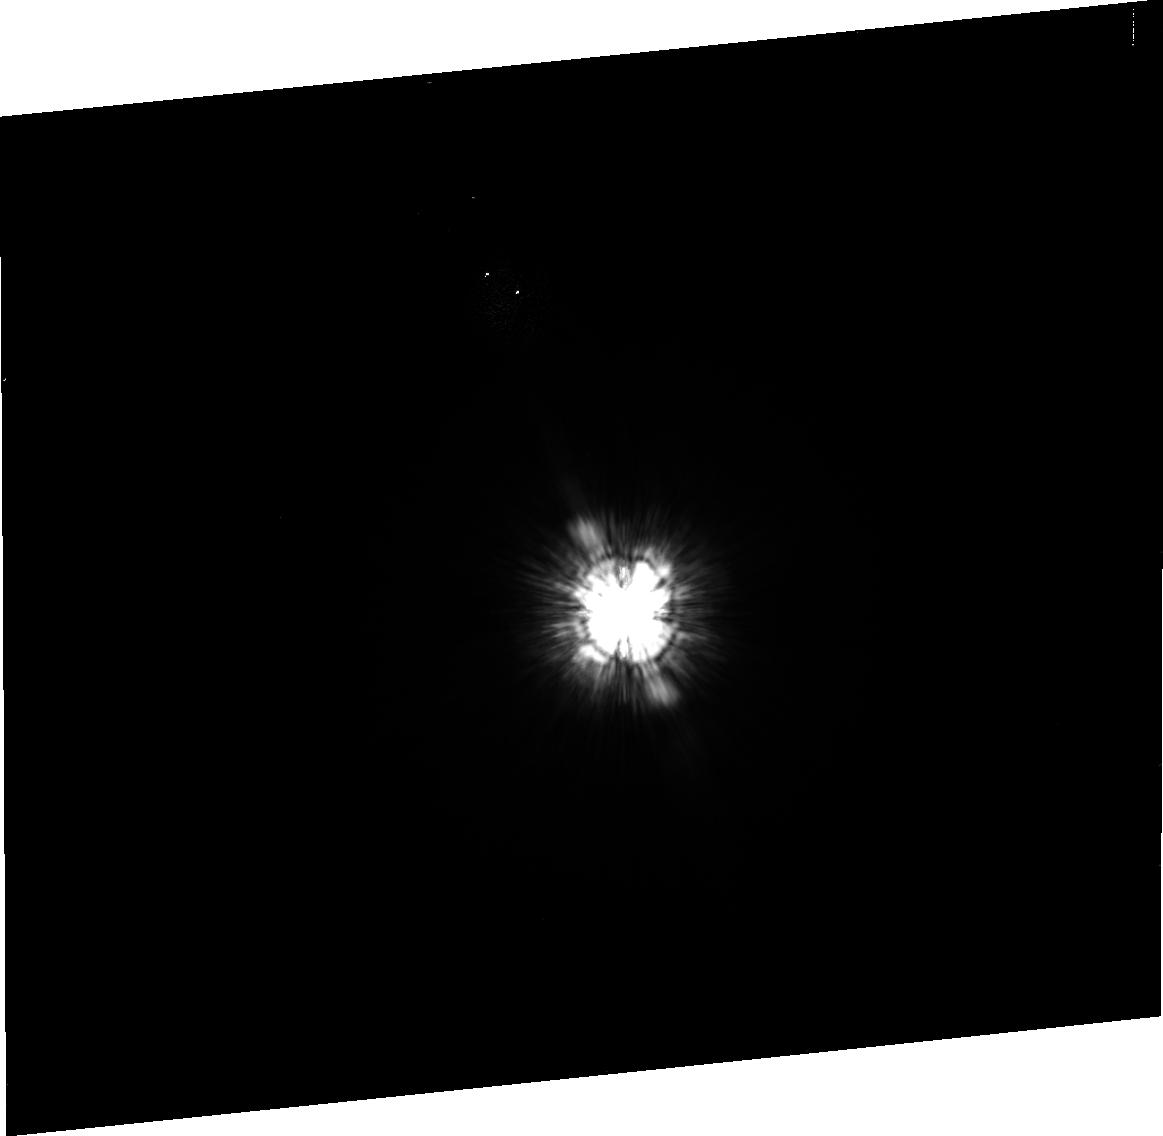
Target: HD-216149
Instrument: ACS/HRC
Filter: F475W
Exposure: 5 min
Observation ID: j99e23010

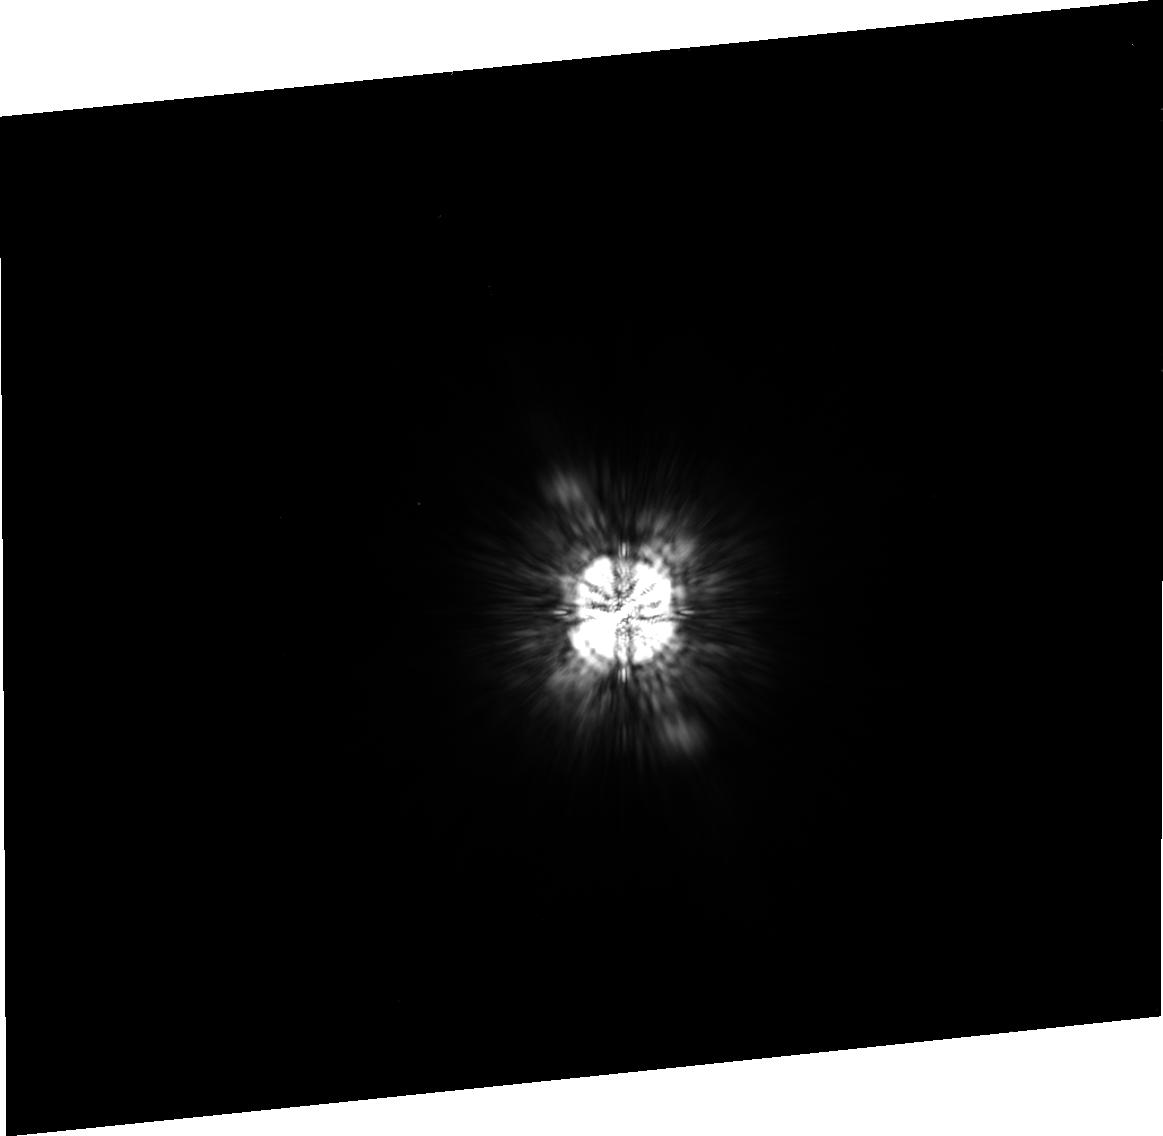
Target: HD-216149
Instrument: ACS/HRC
Filter: F775W
Exposure: 5 min
Observation ID: j99e23030

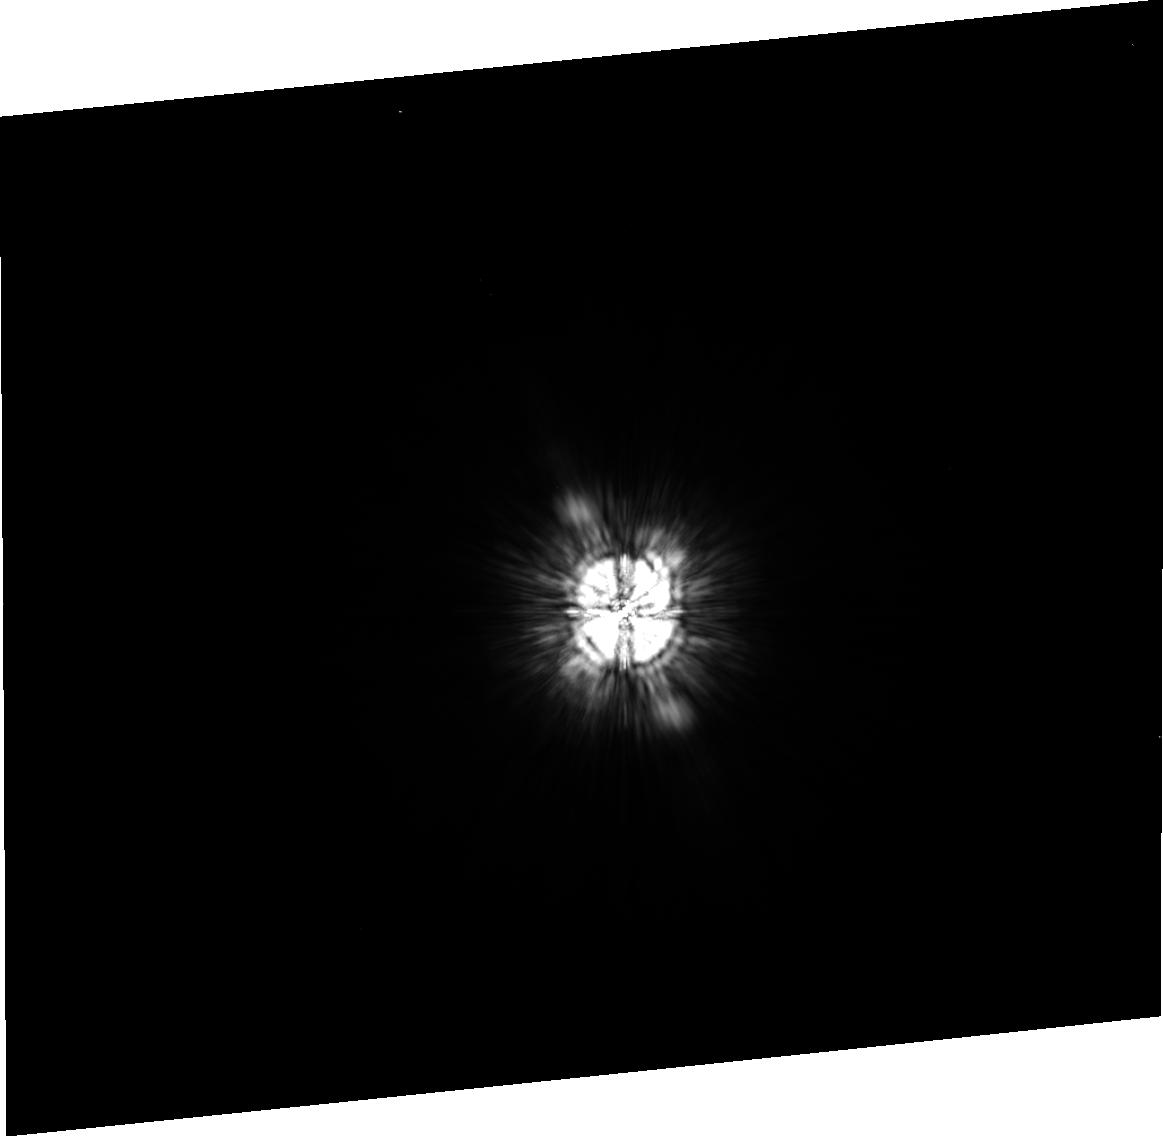
Target: HD-216149
Instrument: ACS/HRC
Filter: F625W
Exposure: 3 min
Observation ID: j99e21030

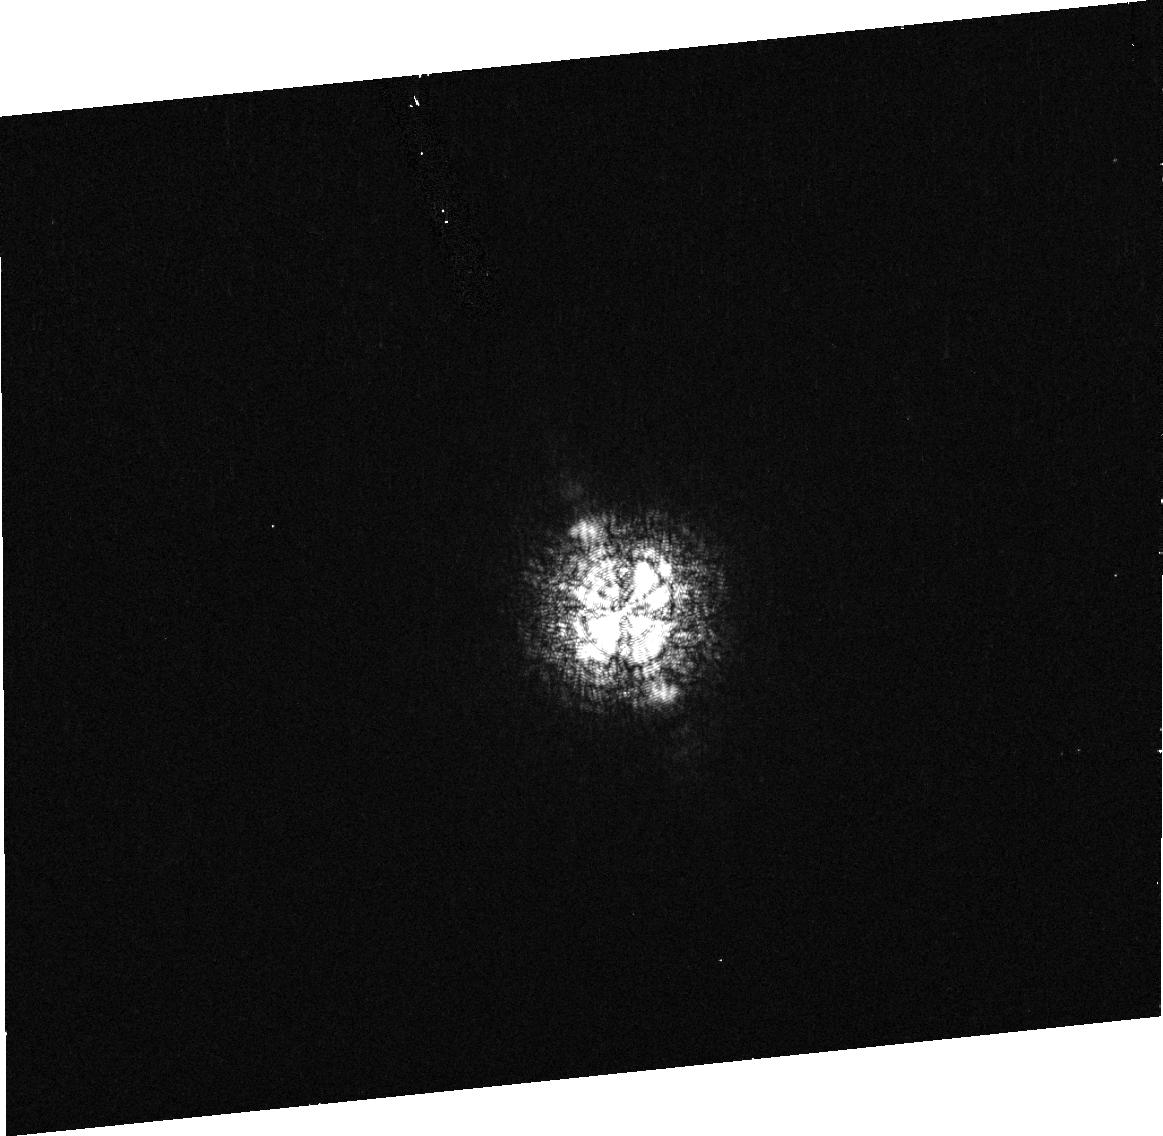
Target: HD-216149
Instrument: ACS/HRC
Filter: F502N
Exposure: 5 min
Observation ID: j99e21010

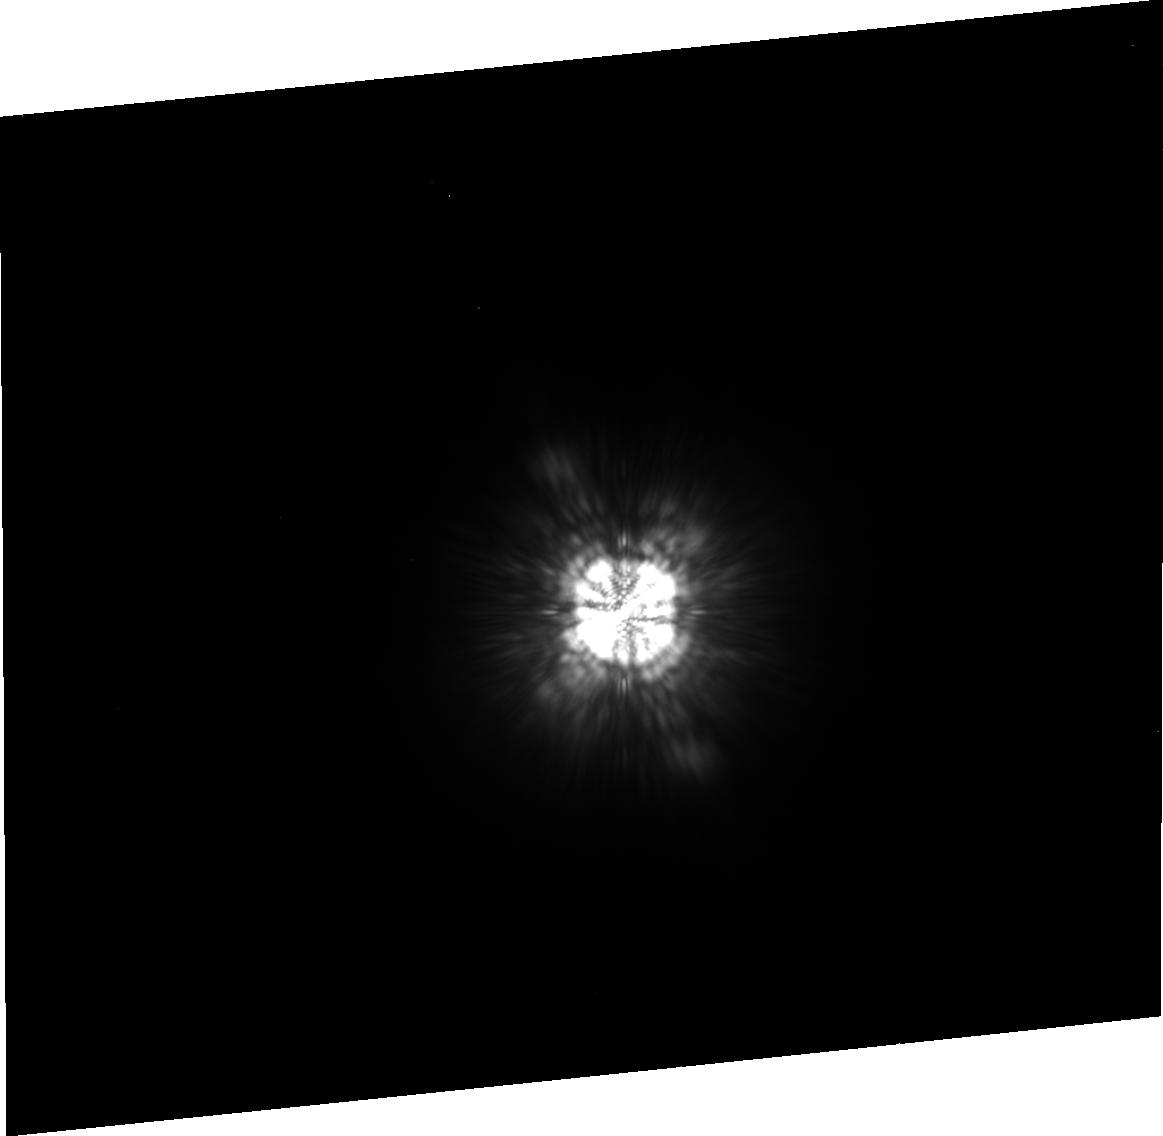
Target: HD-216149
Instrument: ACS/HRC
Filter: F850LP
Exposure: 5 min
Observation ID: j99e23040

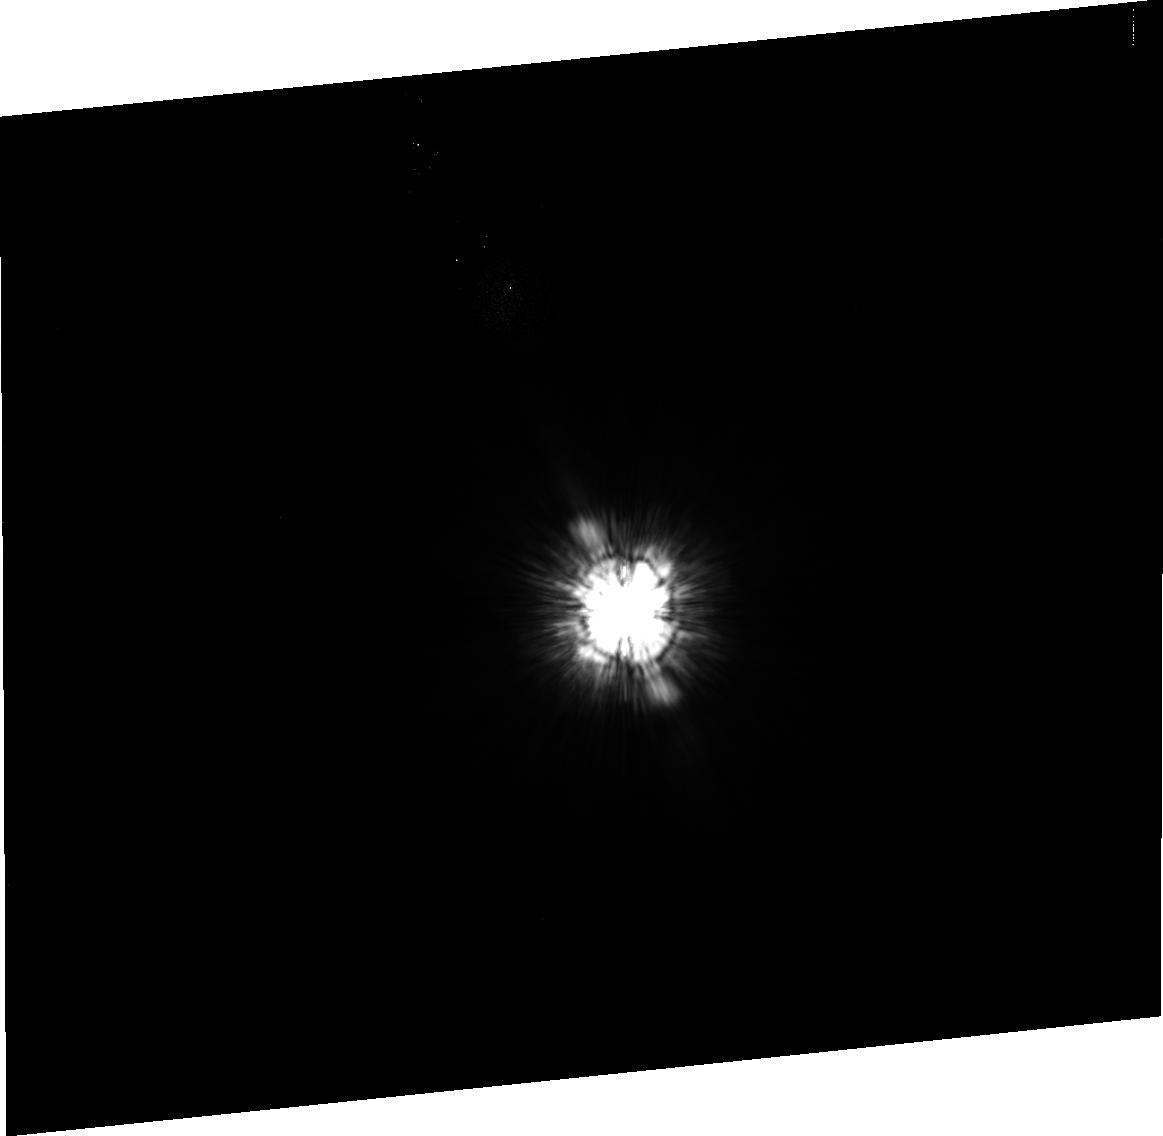
Target: HD-216149
Instrument: ACS/HRC
Filter: F475W
Exposure: 5 min
Observation ID: j99e22010

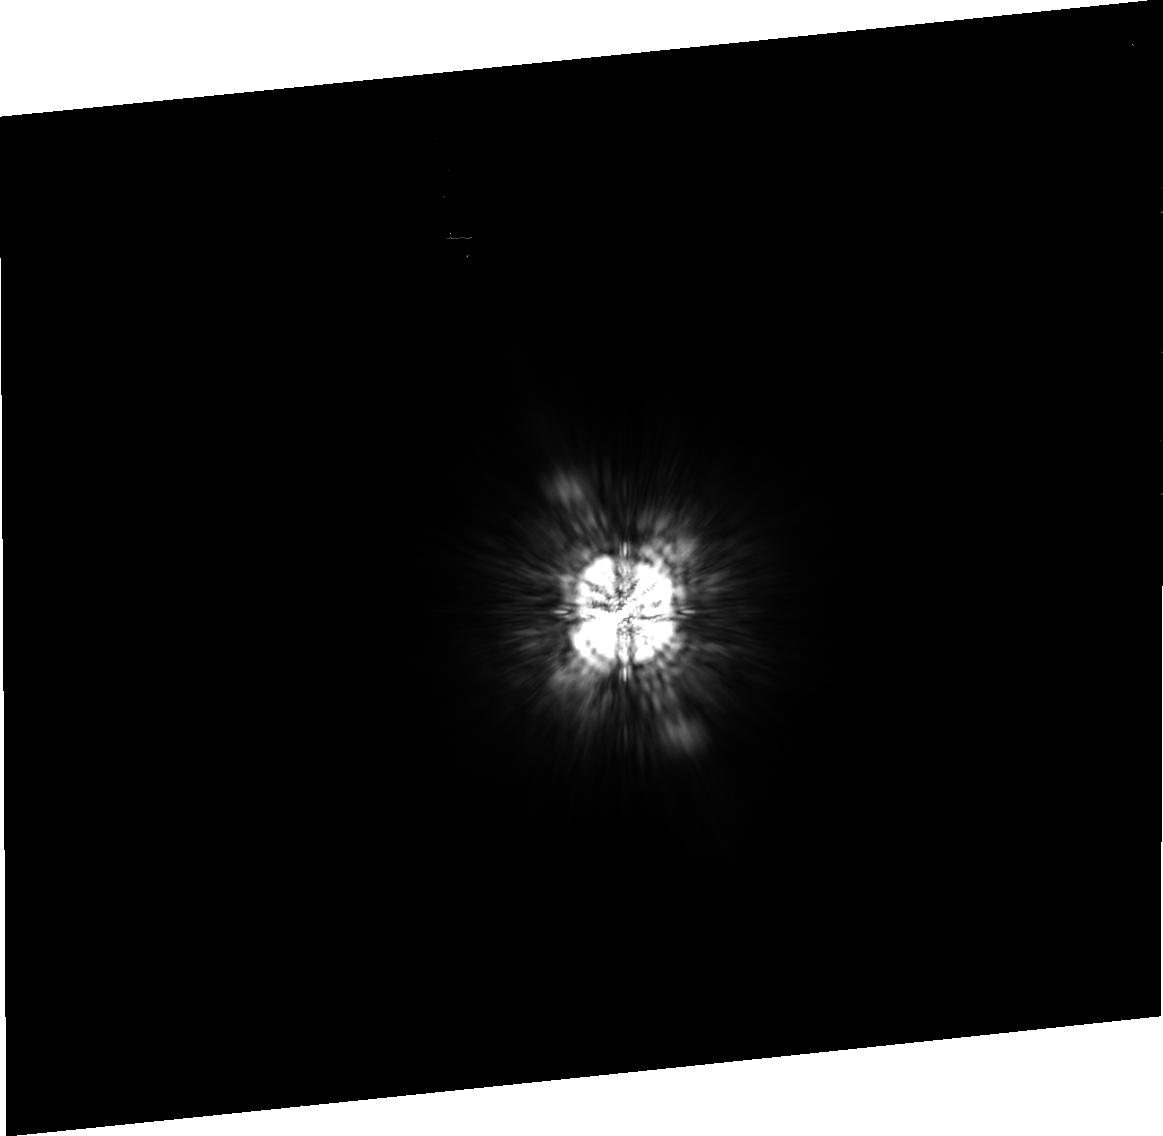
Target: HD-216149
Instrument: ACS/HRC
Filter: F775W
Exposure: 3 min
Observation ID: j99e21040

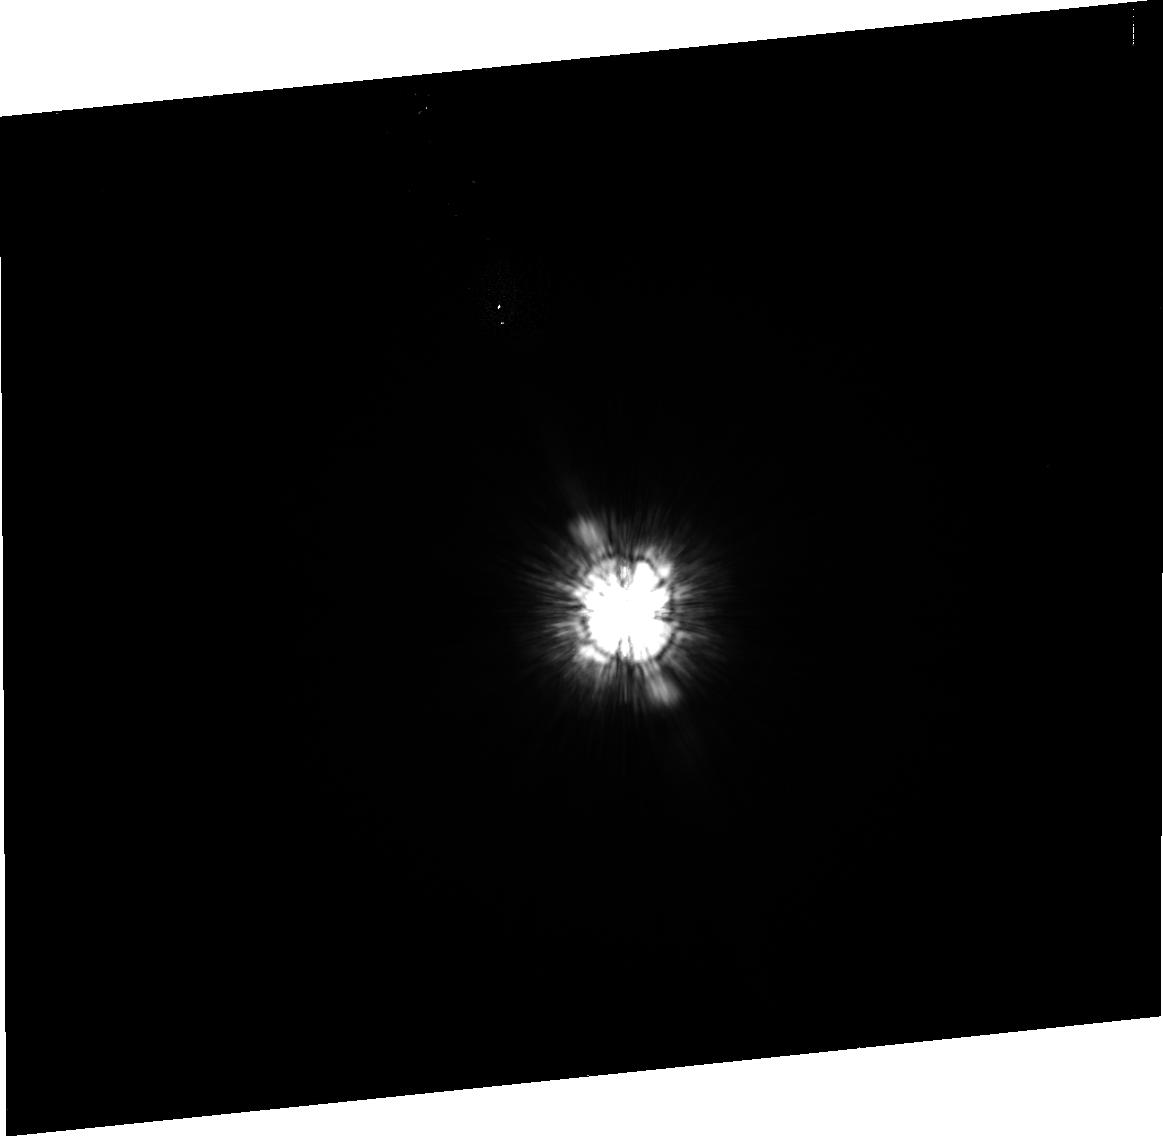
Target: HD-216149
Instrument: ACS/HRC
Filter: F475W
Exposure: 5 min
Observation ID: j99e21020

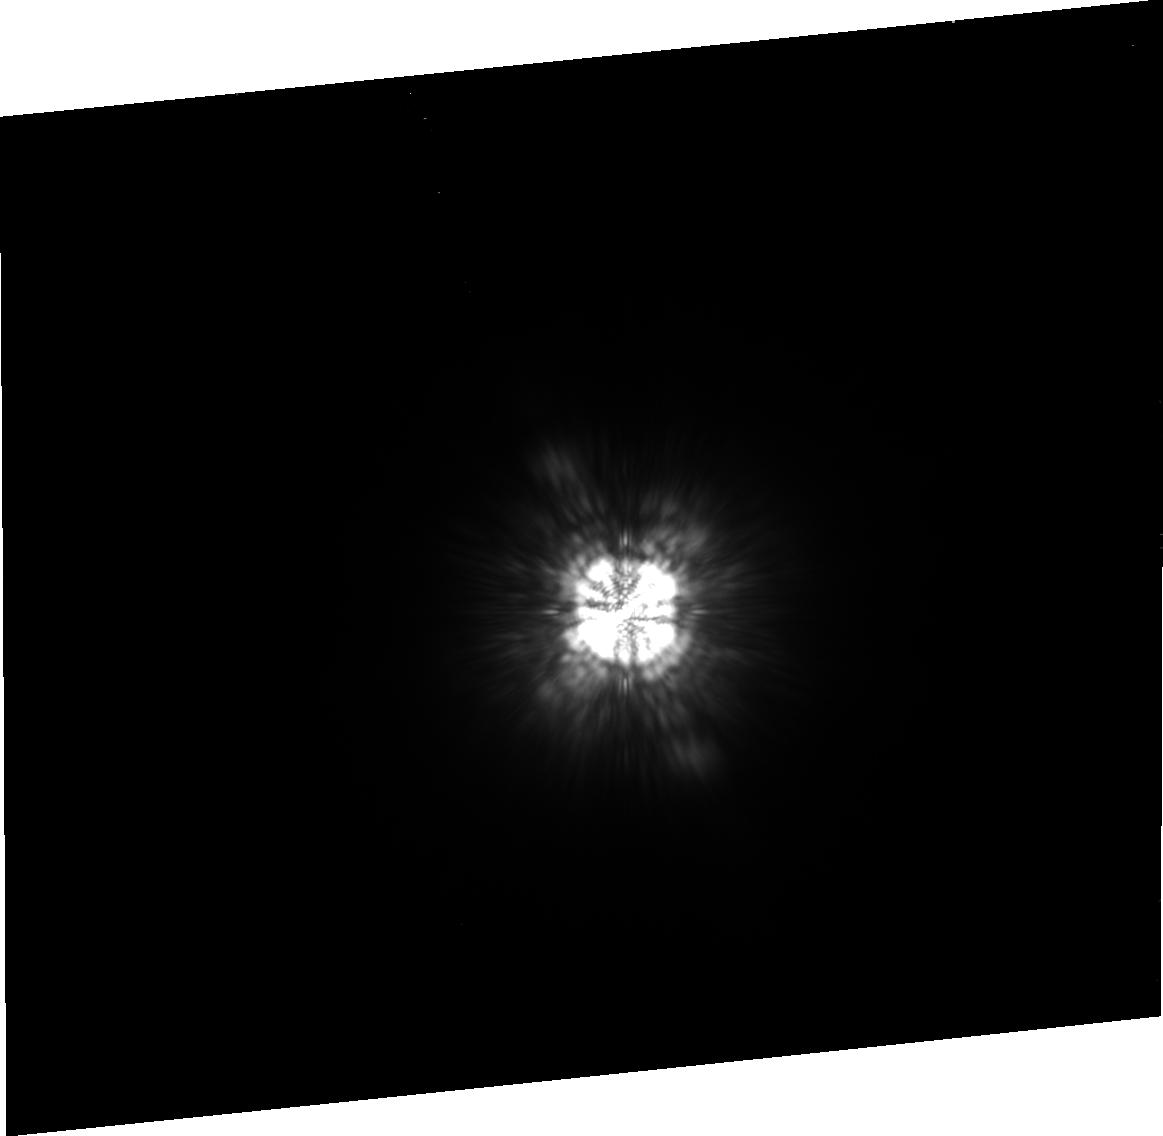
Target: HD-216149
Instrument: ACS/HRC
Filter: F850LP
Exposure: 5 min
Observation ID: j99e21050

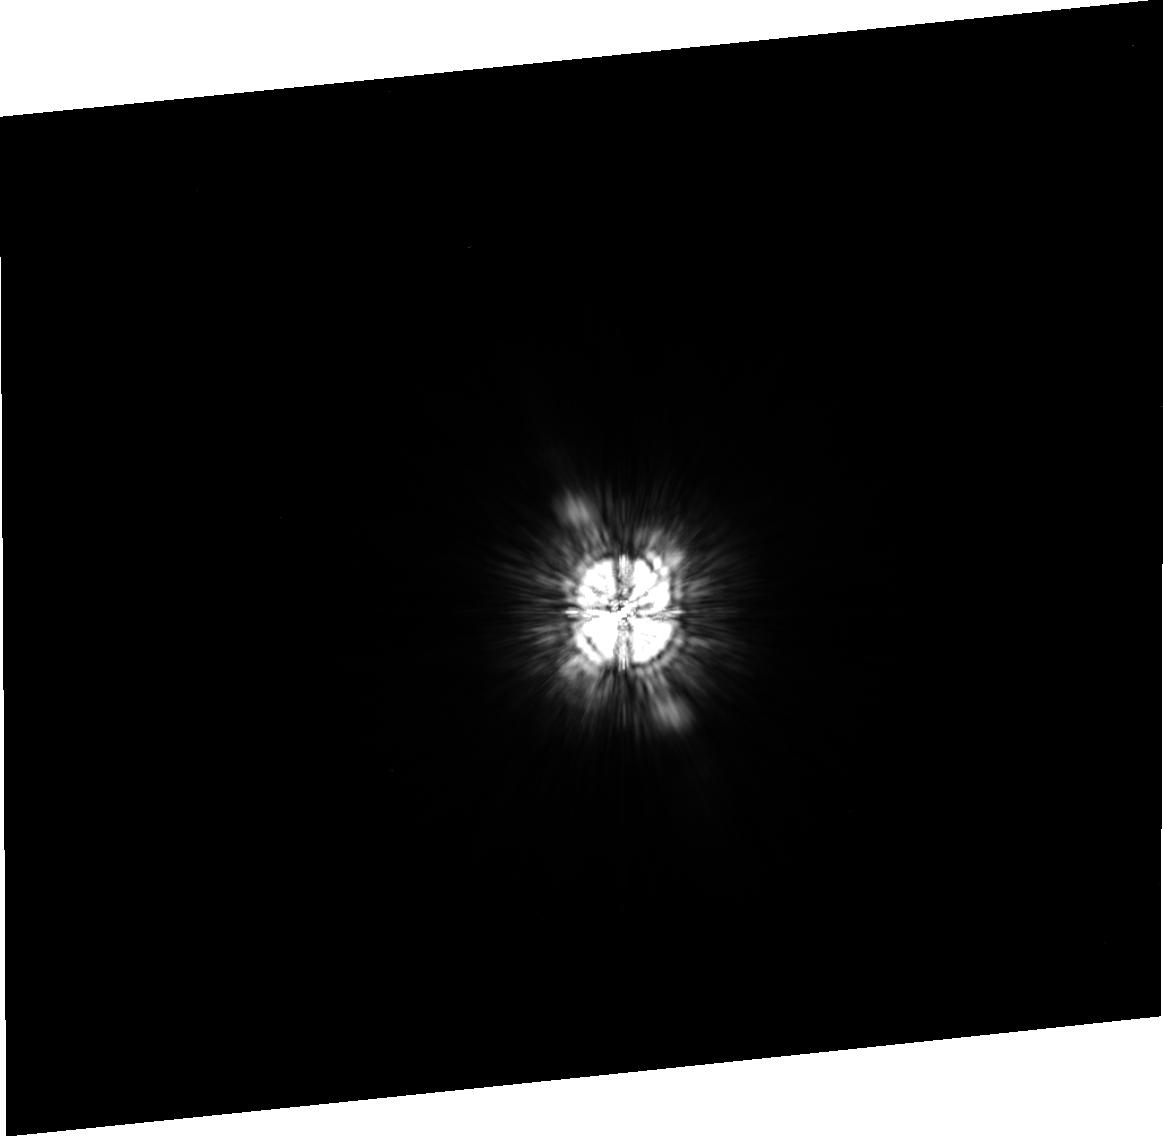
Target: HD-216149
Instrument: ACS/HRC
Filter: F625W
Exposure: 5 min
Observation ID: j99e23020

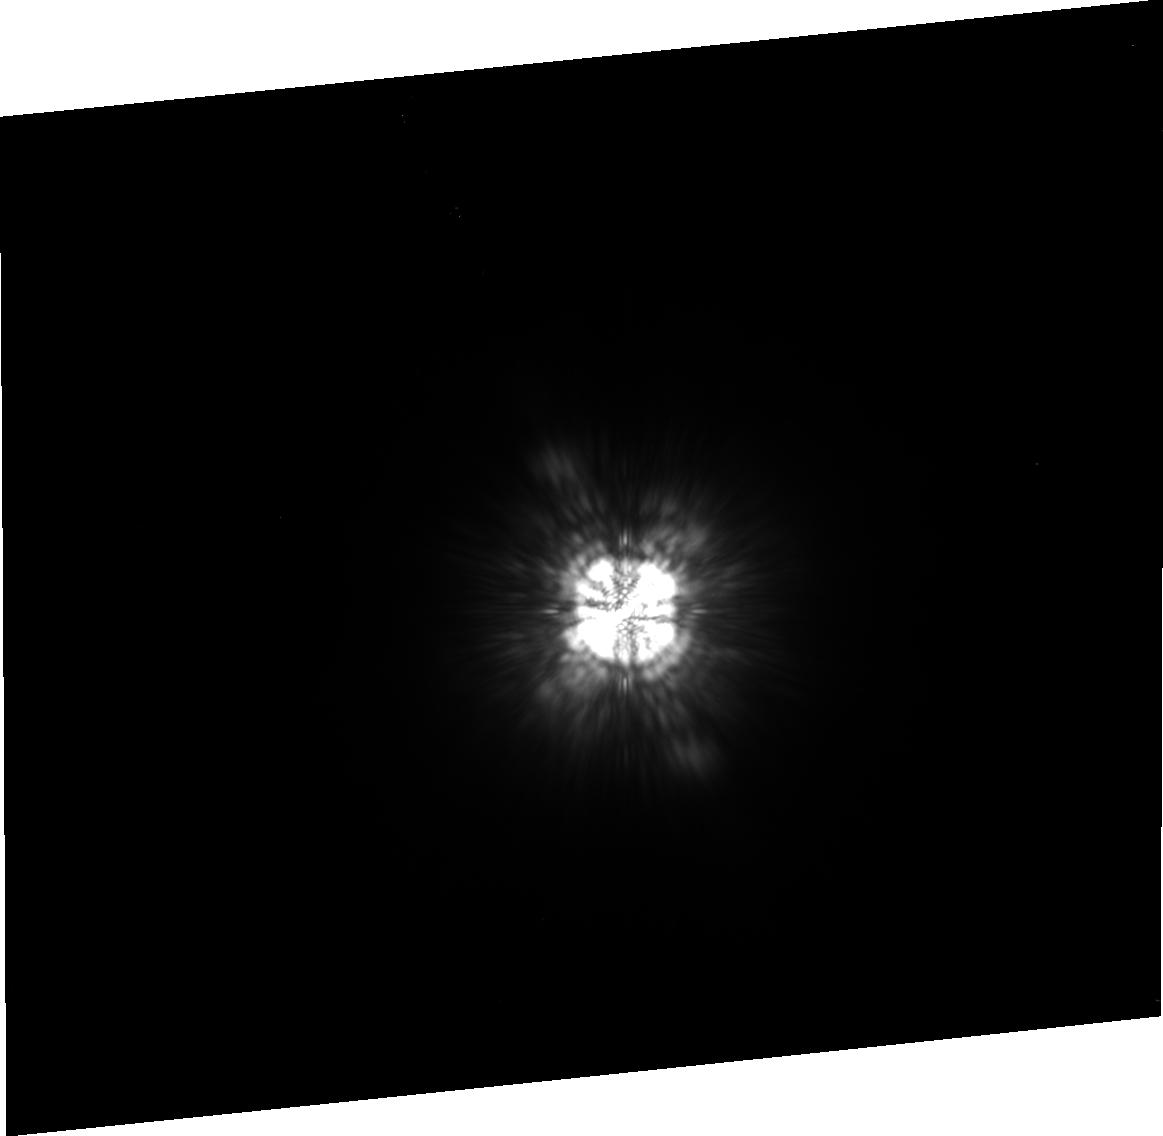
Target: HD-216149
Instrument: ACS/HRC
Filter: F850LP
Exposure: 5 min
Observation ID: j99e22040

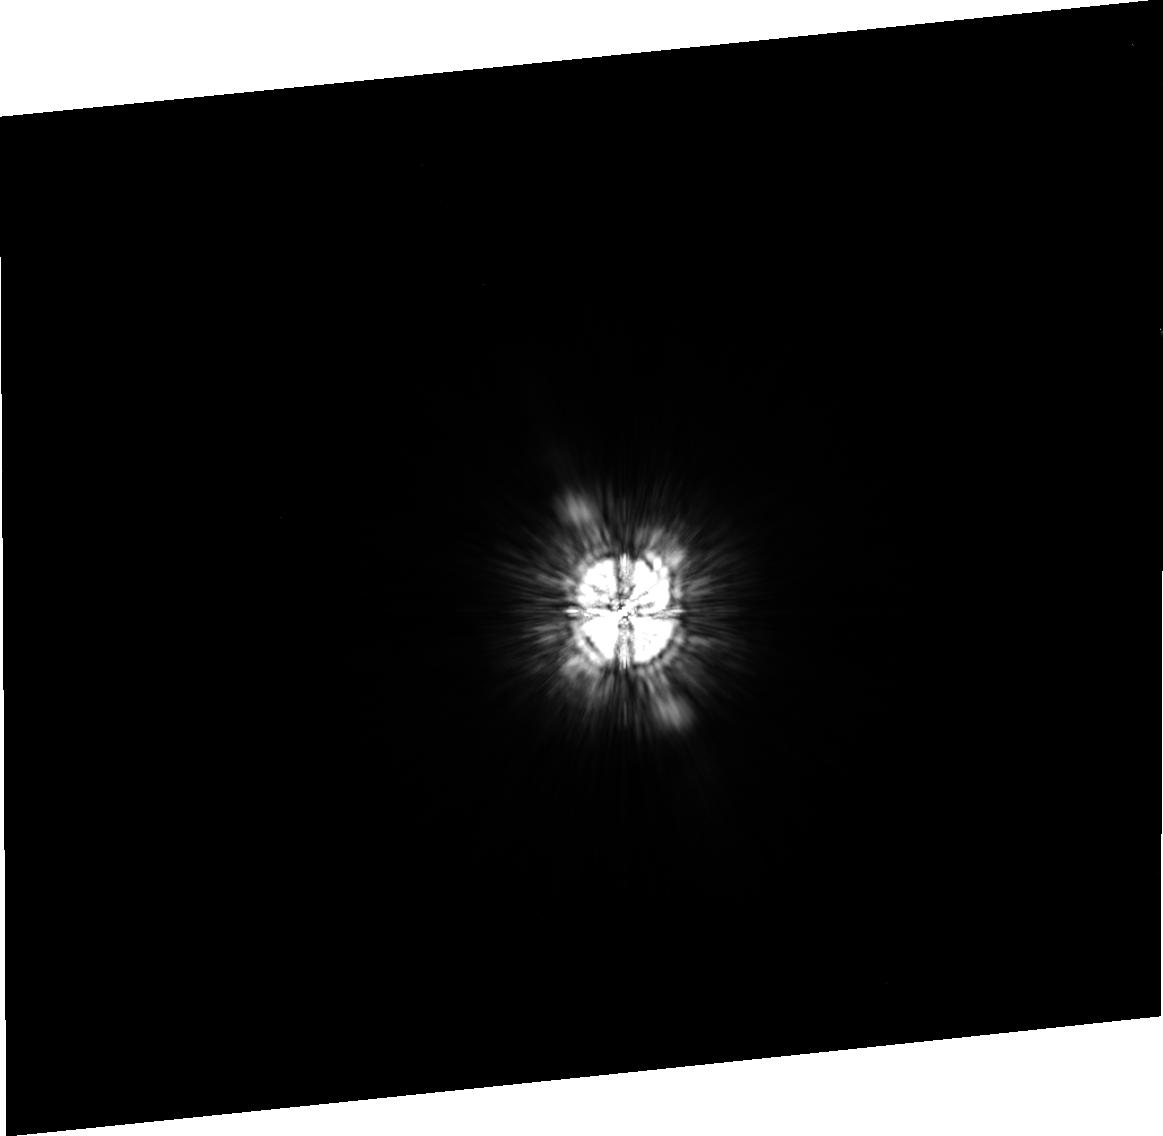
Target: HD-216149
Instrument: ACS/HRC
Filter: F625W
Exposure: 5 min
Observation ID: j99e22020

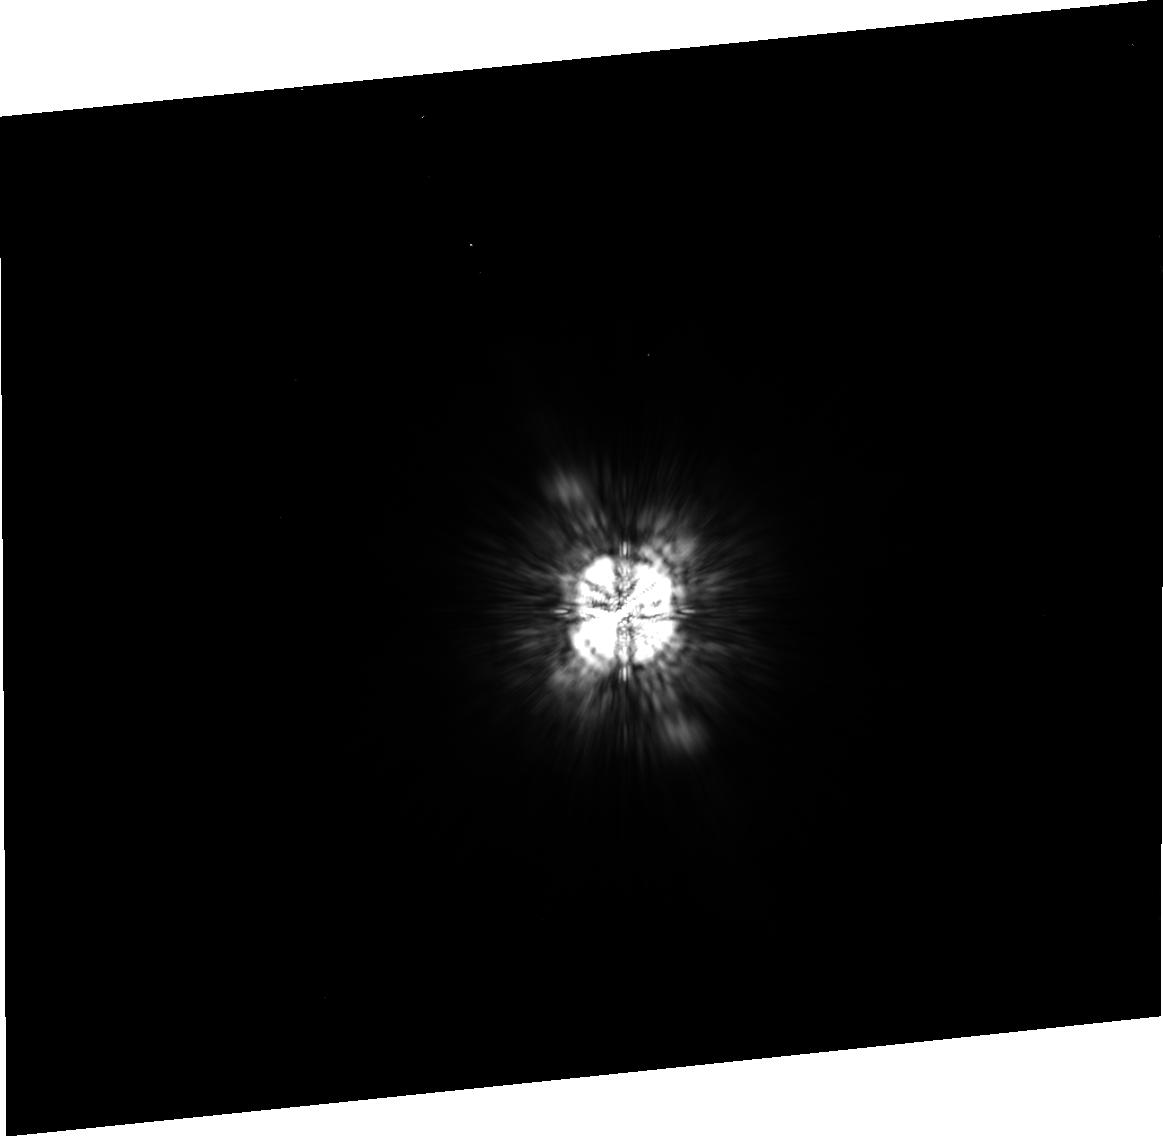
Target: HD-216149
Instrument: ACS/HRC
Filter: F775W
Exposure: 5 min
Observation ID: j99e22030

ACS Two-Gyro mode coronography test (PI: Cox, Colin)

This test of the coronagraphic procedure will be run soon after entering the two gyro mode. It duplicates observations that have been taken in normal 3-gyro mode in proposals 9667 or 9668 and is simalar to the 2-Gyro test of Feb 2005. One orbit is used to measure the light which gets around the coronagraph in four filters. The second orbit is a test of the repeatibility and the third orbit replicates the others but at a different roll angle to permit a more detailed analysis of the coronagraphic performance. We include two pairs of HRC earth flats, immediately following the coronagraphic observations, taken with the coronagraph in place to measure the exact position of the spot, which sometimes moves several pixels. The coronagraphic observations include a USE OFFSET incorporating the information gained from the earth flats. The actual execution date is unknown, but the indicated target has been chosen top be observable in August. If necessary, a new target will be selected before the observation. ***** SCHEDULERS ***** Please choose either visits 1-5, 11-15, or 21-25 based on visibility of the targets.